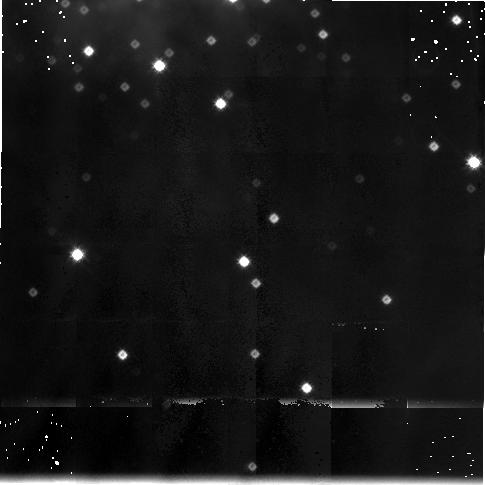
Target: MON-R2-POS2
Instrument: NICMOS/NIC3
Filter: F175W
Exposure: 38 min
Observation ID: n4eu020c0

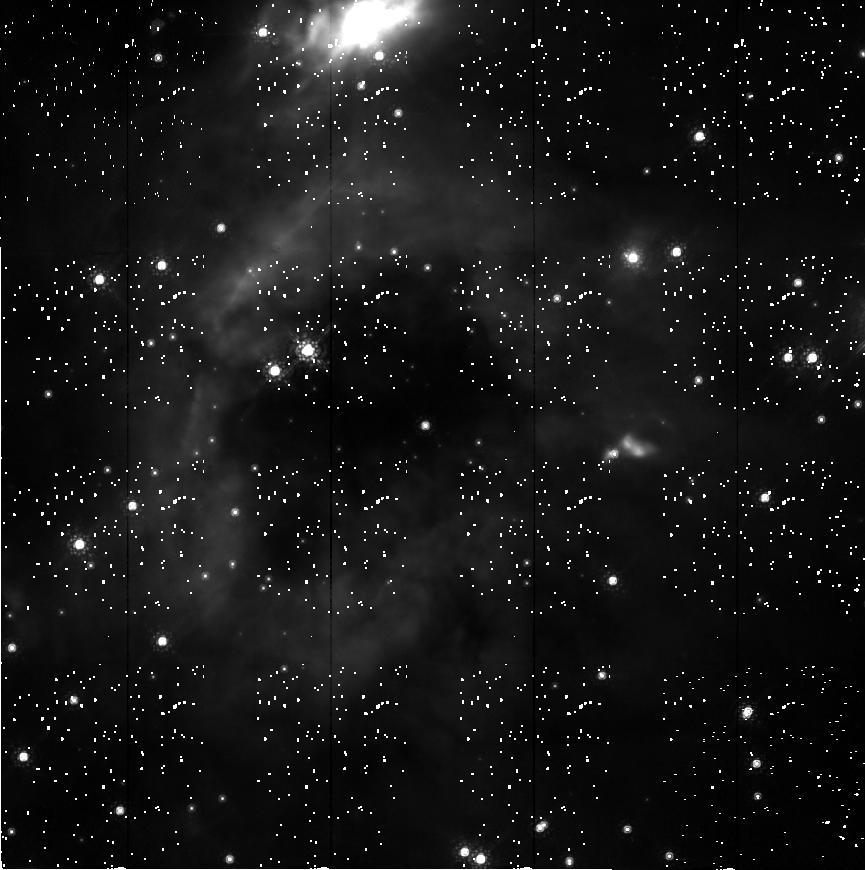
Target: MON-R2-POS1
Instrument: NICMOS/NIC2
Filter: F165M
Exposure: 1.3 h
Observation ID: n4eu02010

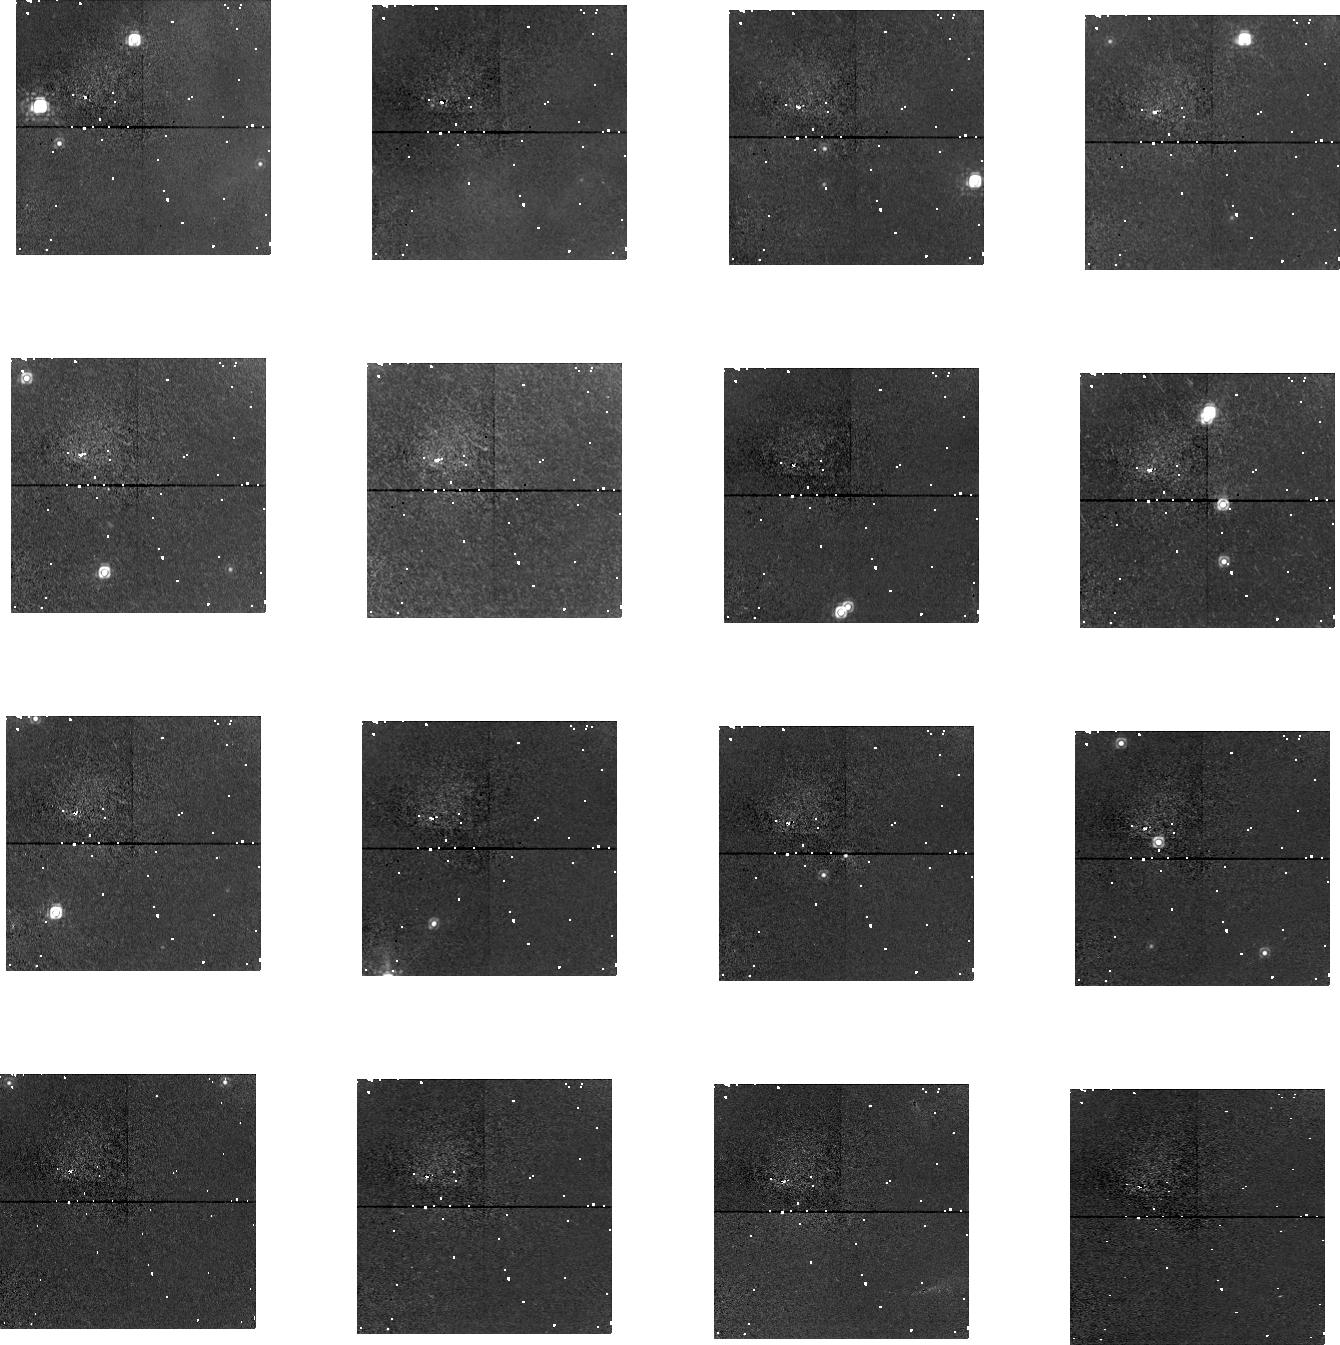
Target: MON-R2-POS2
Instrument: NICMOS/NIC1
Filter: F145M
Exposure: 47 min
Observation ID: n4eu010b0

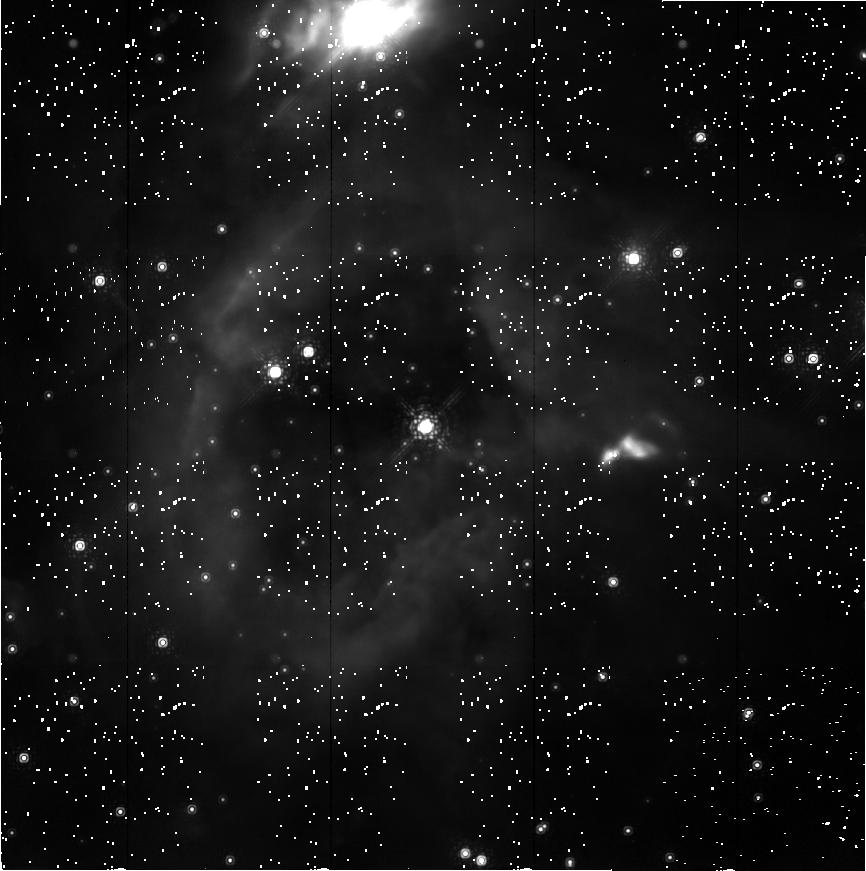
Target: MON-R2-POS1
Instrument: NICMOS/NIC2
Filter: F207M
Exposure: 38 min
Observation ID: n4eu02070

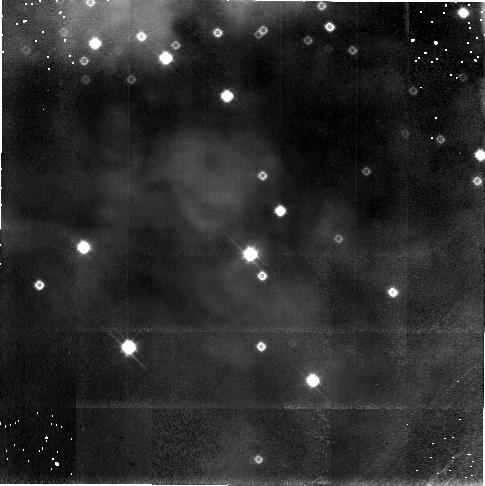
Target: MON-R2-POS1
Instrument: NICMOS/NIC3
Filter: F110W
Exposure: 1.1 h
Observation ID: n4eu01030

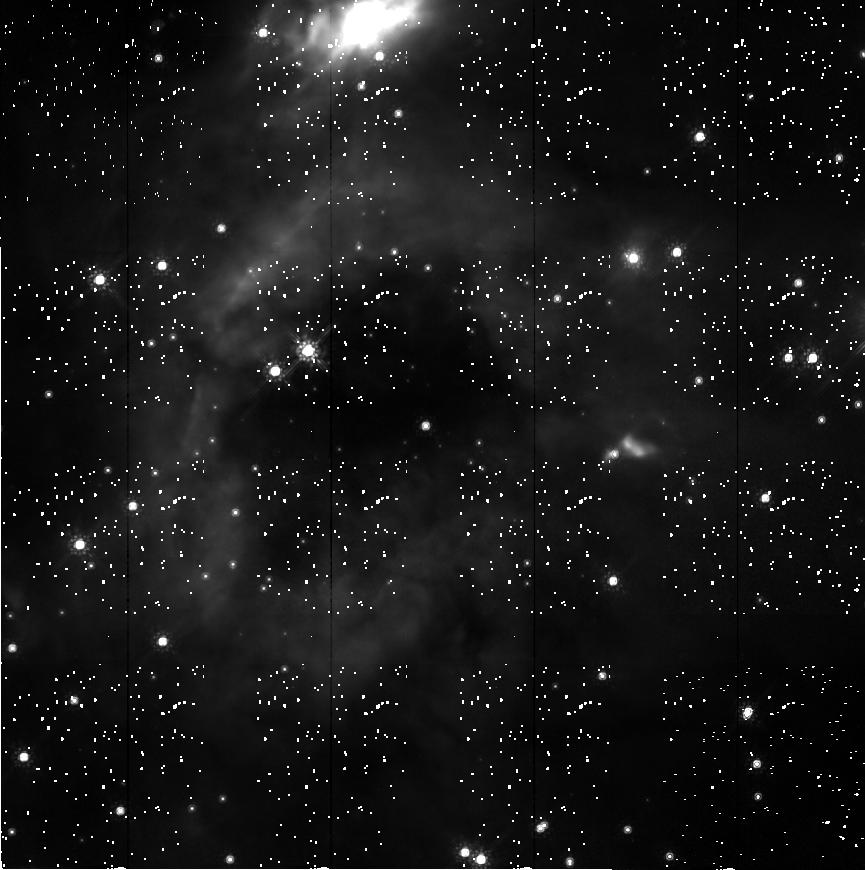
Target: MON-R2-POS1
Instrument: NICMOS/NIC2
Filter: F160W
Exposure: 47 min
Observation ID: n4eu01070

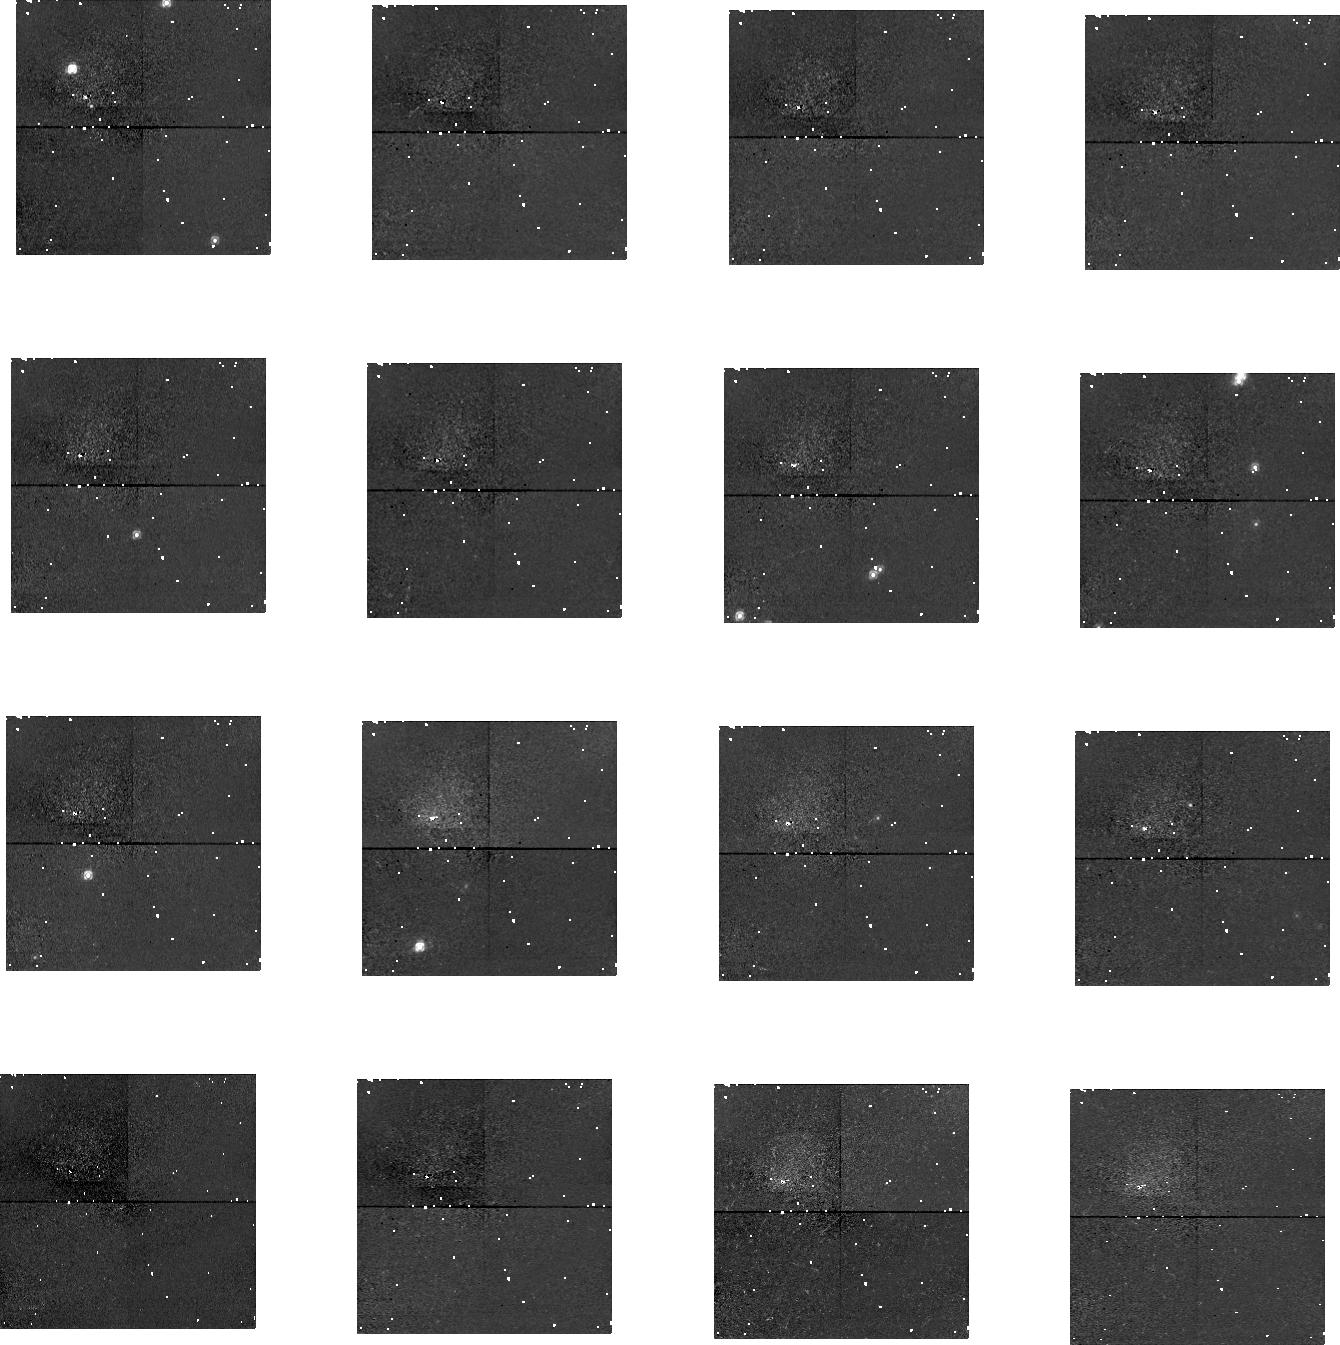
Target: MON-R2-POS1
Instrument: NICMOS/NIC1
Filter: F110M
Exposure: 1.1 h
Observation ID: n4eu01020

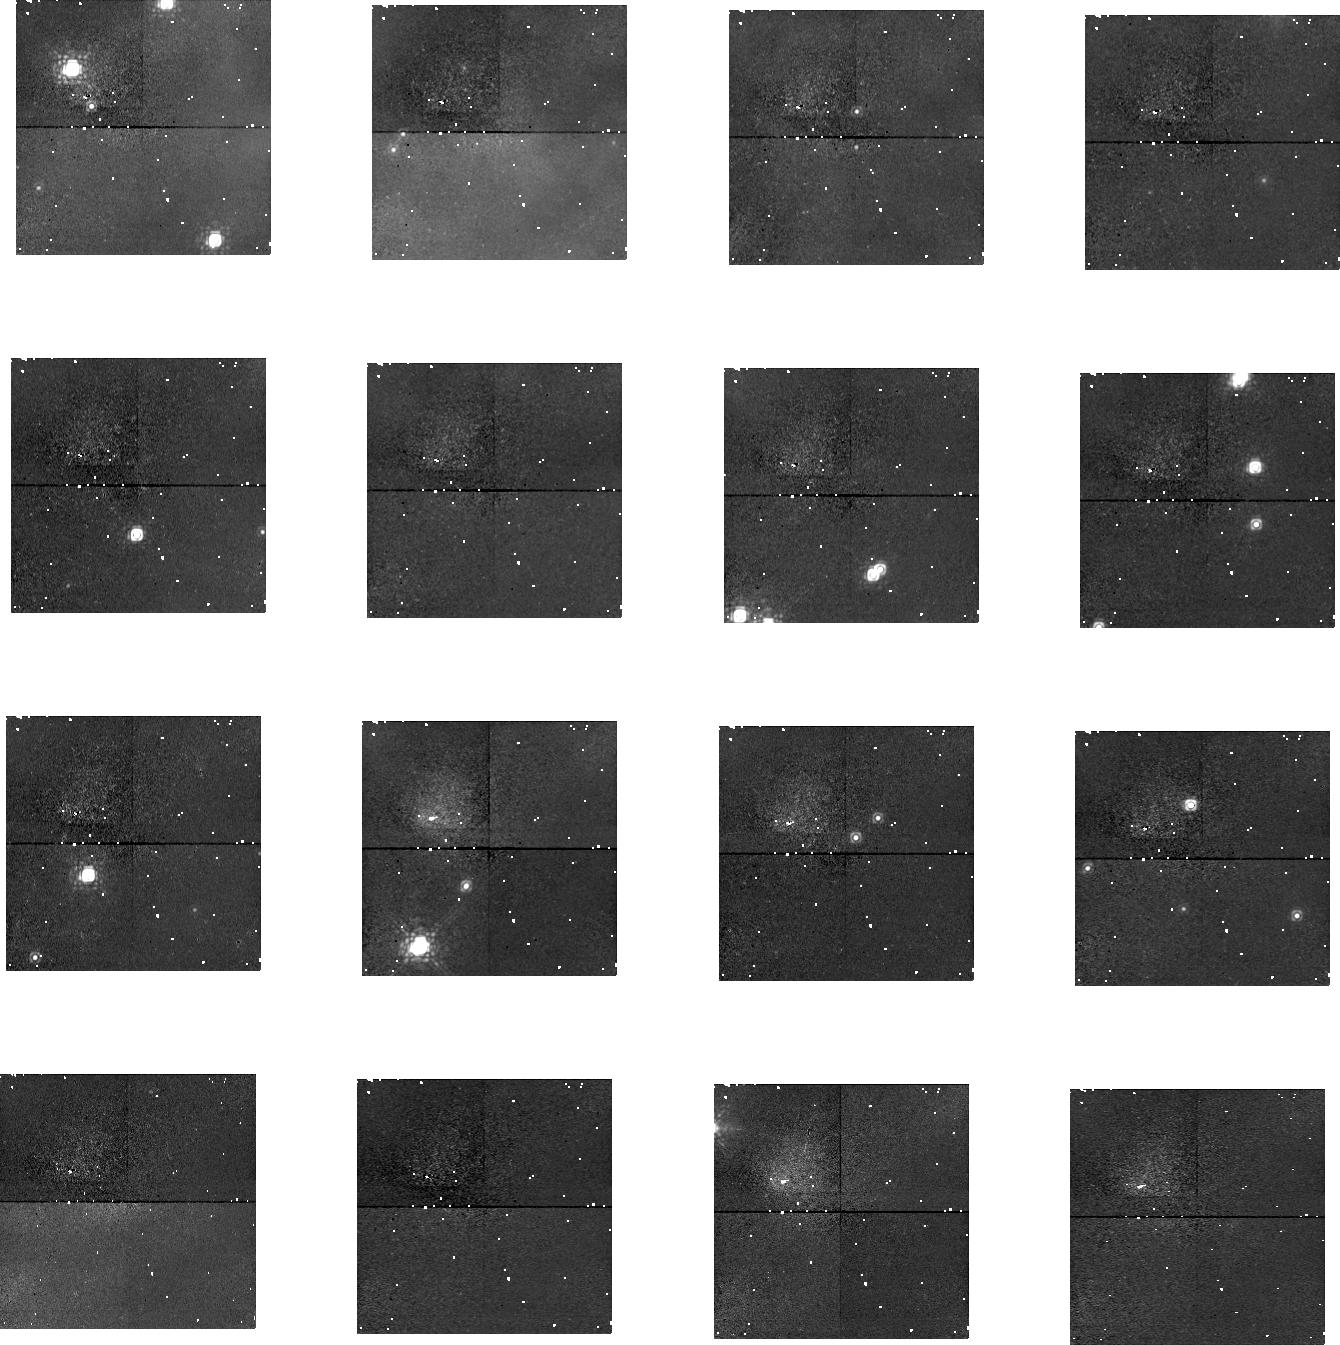
Target: MON-R2-POS1
Instrument: NICMOS/NIC1
Filter: F145M
Exposure: 1.3 h
Observation ID: n4eu02020

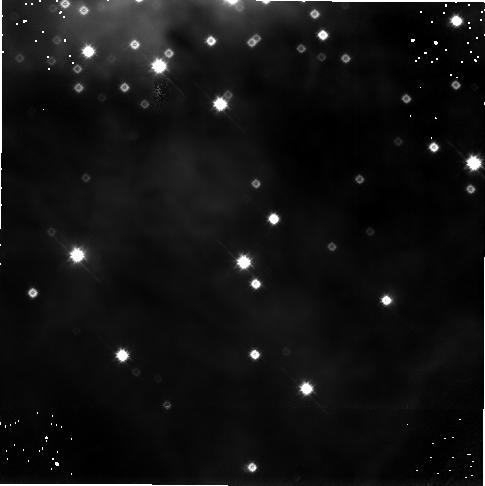
Target: MON-R2-POS2
Instrument: NICMOS/NIC3
Filter: F160W
Exposure: 1.3 h
Observation ID: n4eu02060

Probing the Very Low Mass IMF: Brown Dwarf Stars in Star--Forming Regions (PI: Meyer, Michael R.)

We propose to characterize the shape of the IMF near the sub-- stellar limit from HST observations of the rich embedded cluster associated with the Mon R2 nebula. This newly--formed cluster (age < 1 Myr) contains more than 100 stars whose luminosities suggest masses ranging from 0.03-0.4 M_\odot. Our study will be performed in two steps; first constructing an observed H--R diagram for a flux-- limited sample of stars within cluster; and then estimating the stellar mass for each star with the aid of PMS evolutionary tracks. Recent observations and model calculations suggest that low resolution (R ~ 200) J-- and H--band spectra obtained with NICMOS will permit classification of a large number of stars with the accuracy needed to place the stars on the H--R diagram. Due the difficulties experienced by the NIC3 camera, we have chosen to alter our program to take advantage of the unique capabilities still afforded by NICMOS with NIC2. Our overall goal -- characterizing the shape of the initial mass function of the Mon R2 cluster -- remains the same. However we now combine a deep infrared imaging survey of the cluster with narrow-- band filter photometry aimed at deriving both the extinction and effective temperature of a sample complete down to 0.05 Msun. While we cannot derive the detailed shape of the IMF in the sub--stellar regime from this reconstituted program, we will still be able to discern whether or not the initial mass function of the Mon R2 cluster turns over near the hydrogen burning limit, or continues to rise well into the brown dwarf regime.